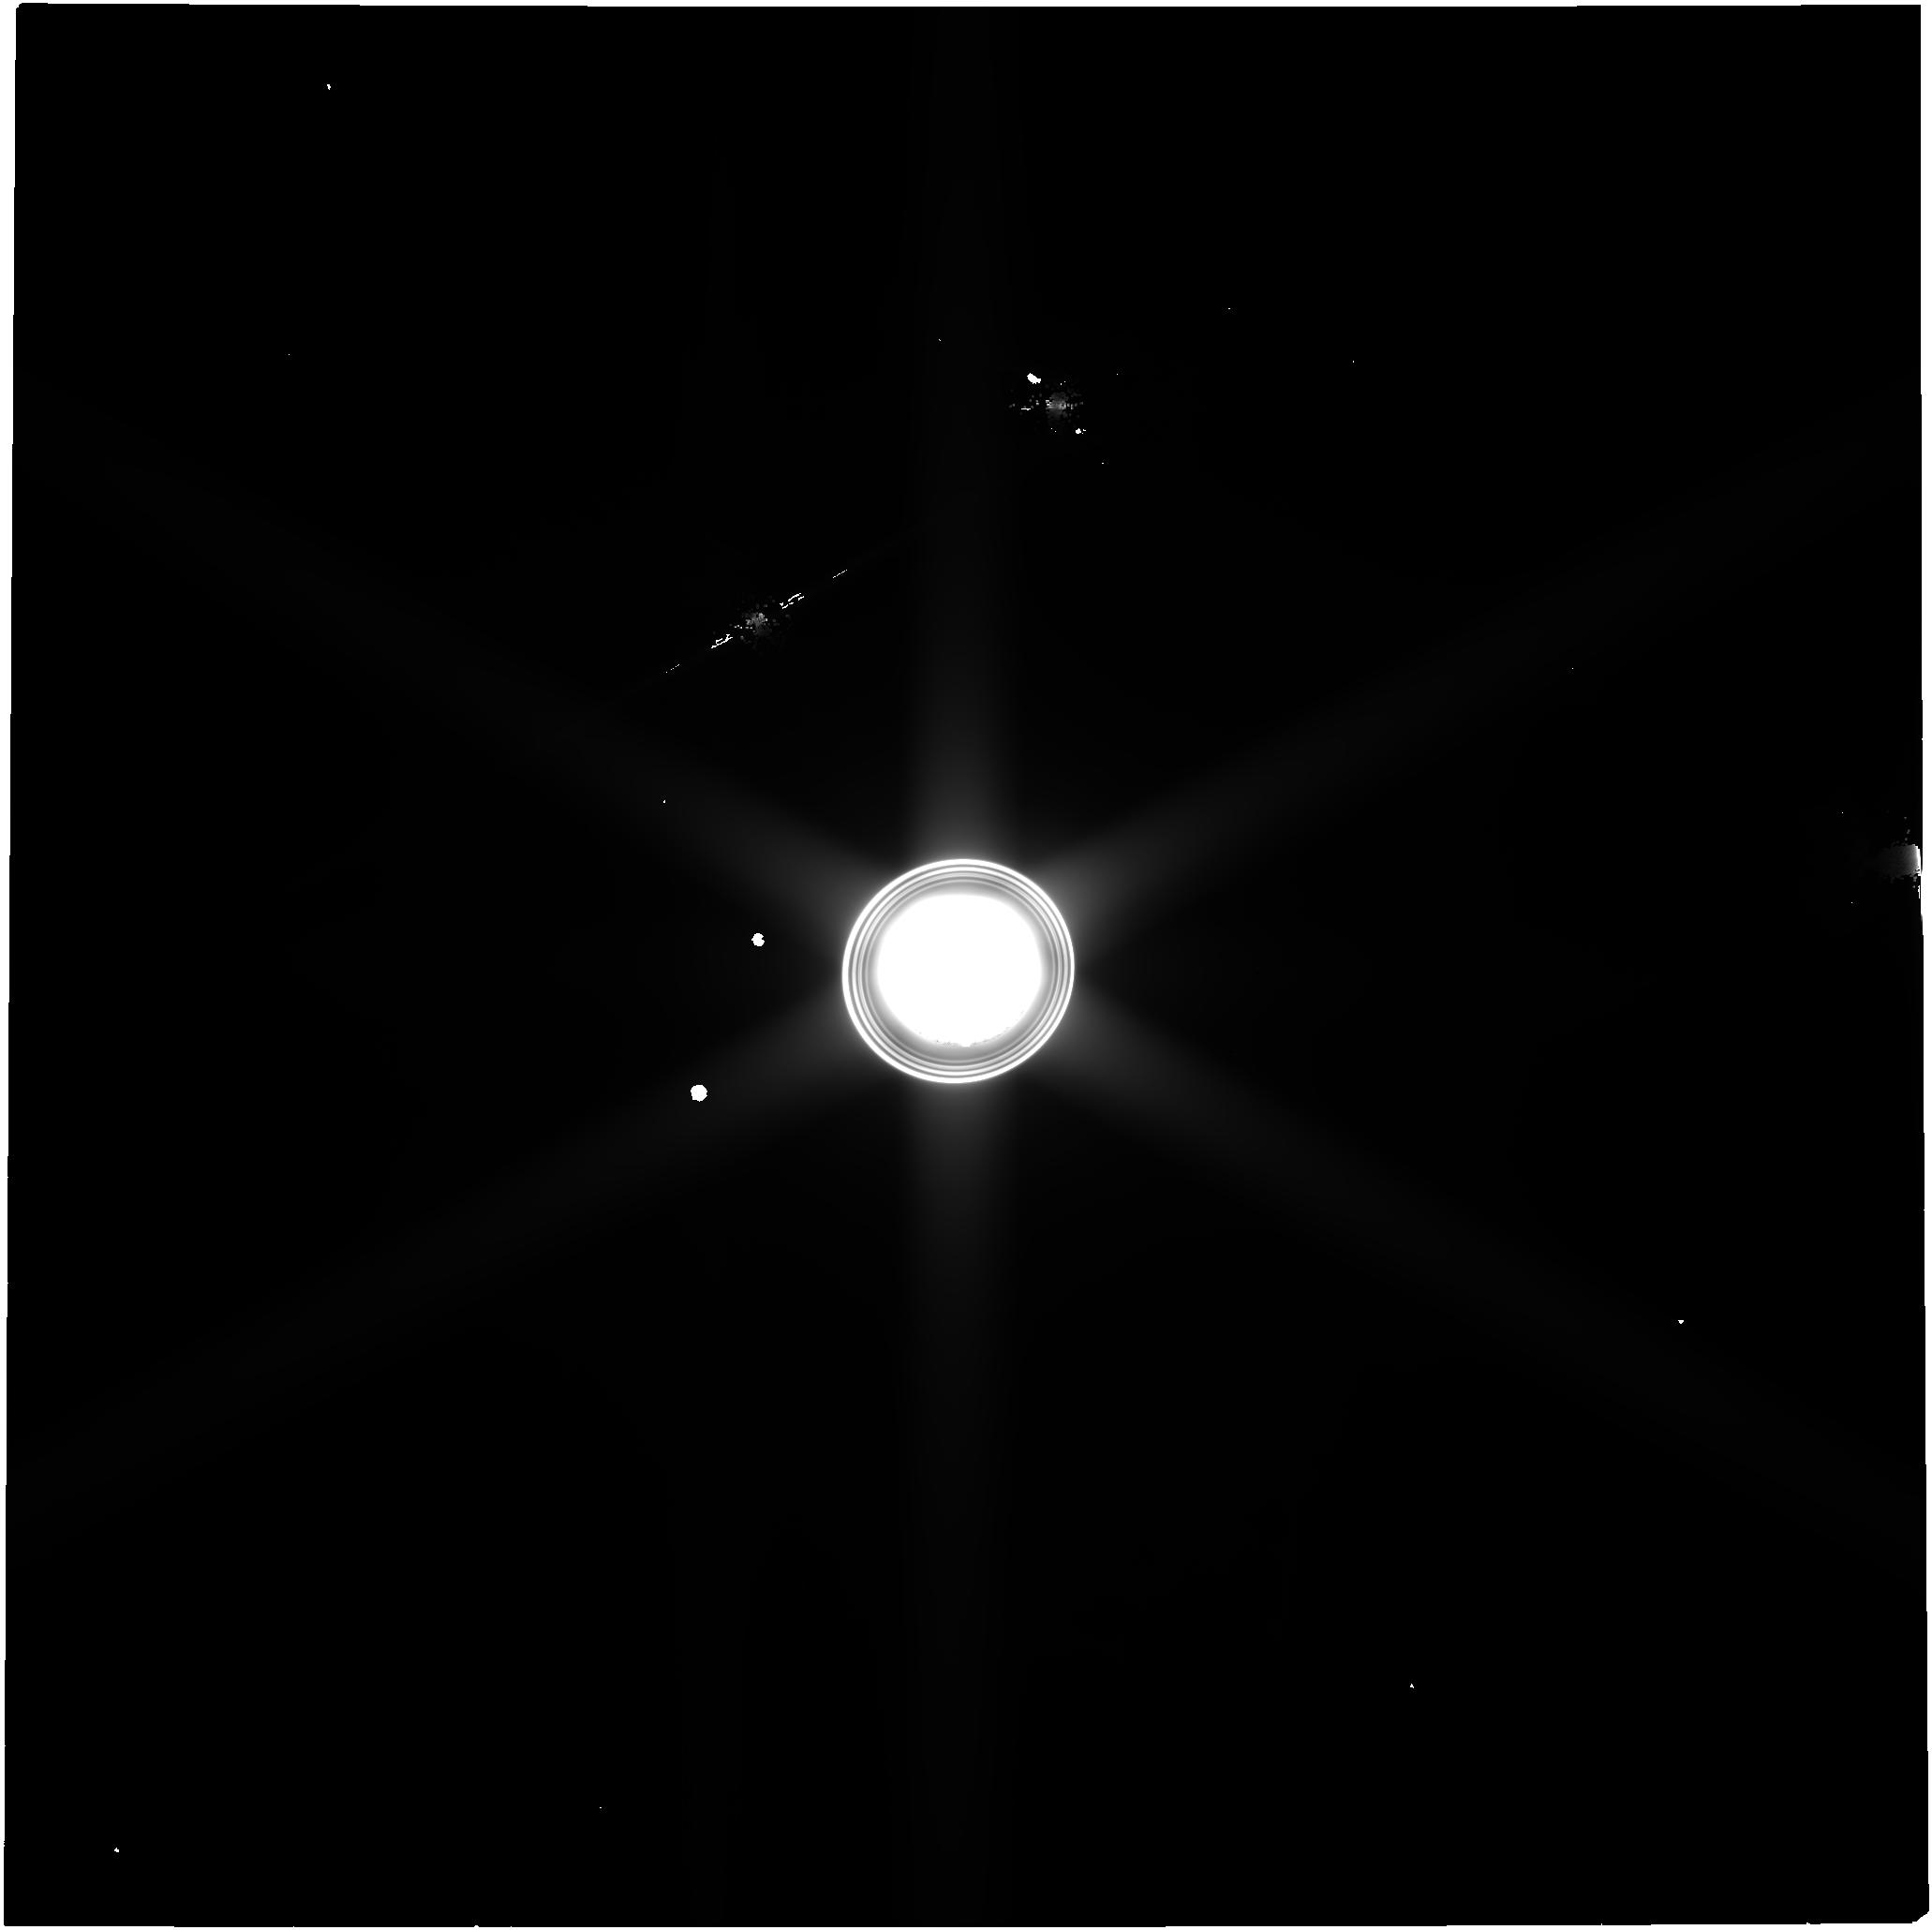
Target: Uranus. Instrument: NIRCAM. Filter: F150W2. Exposure: 3.4 h. Observation ID: jw09482-o001_t001_nircam_clear-f150w2

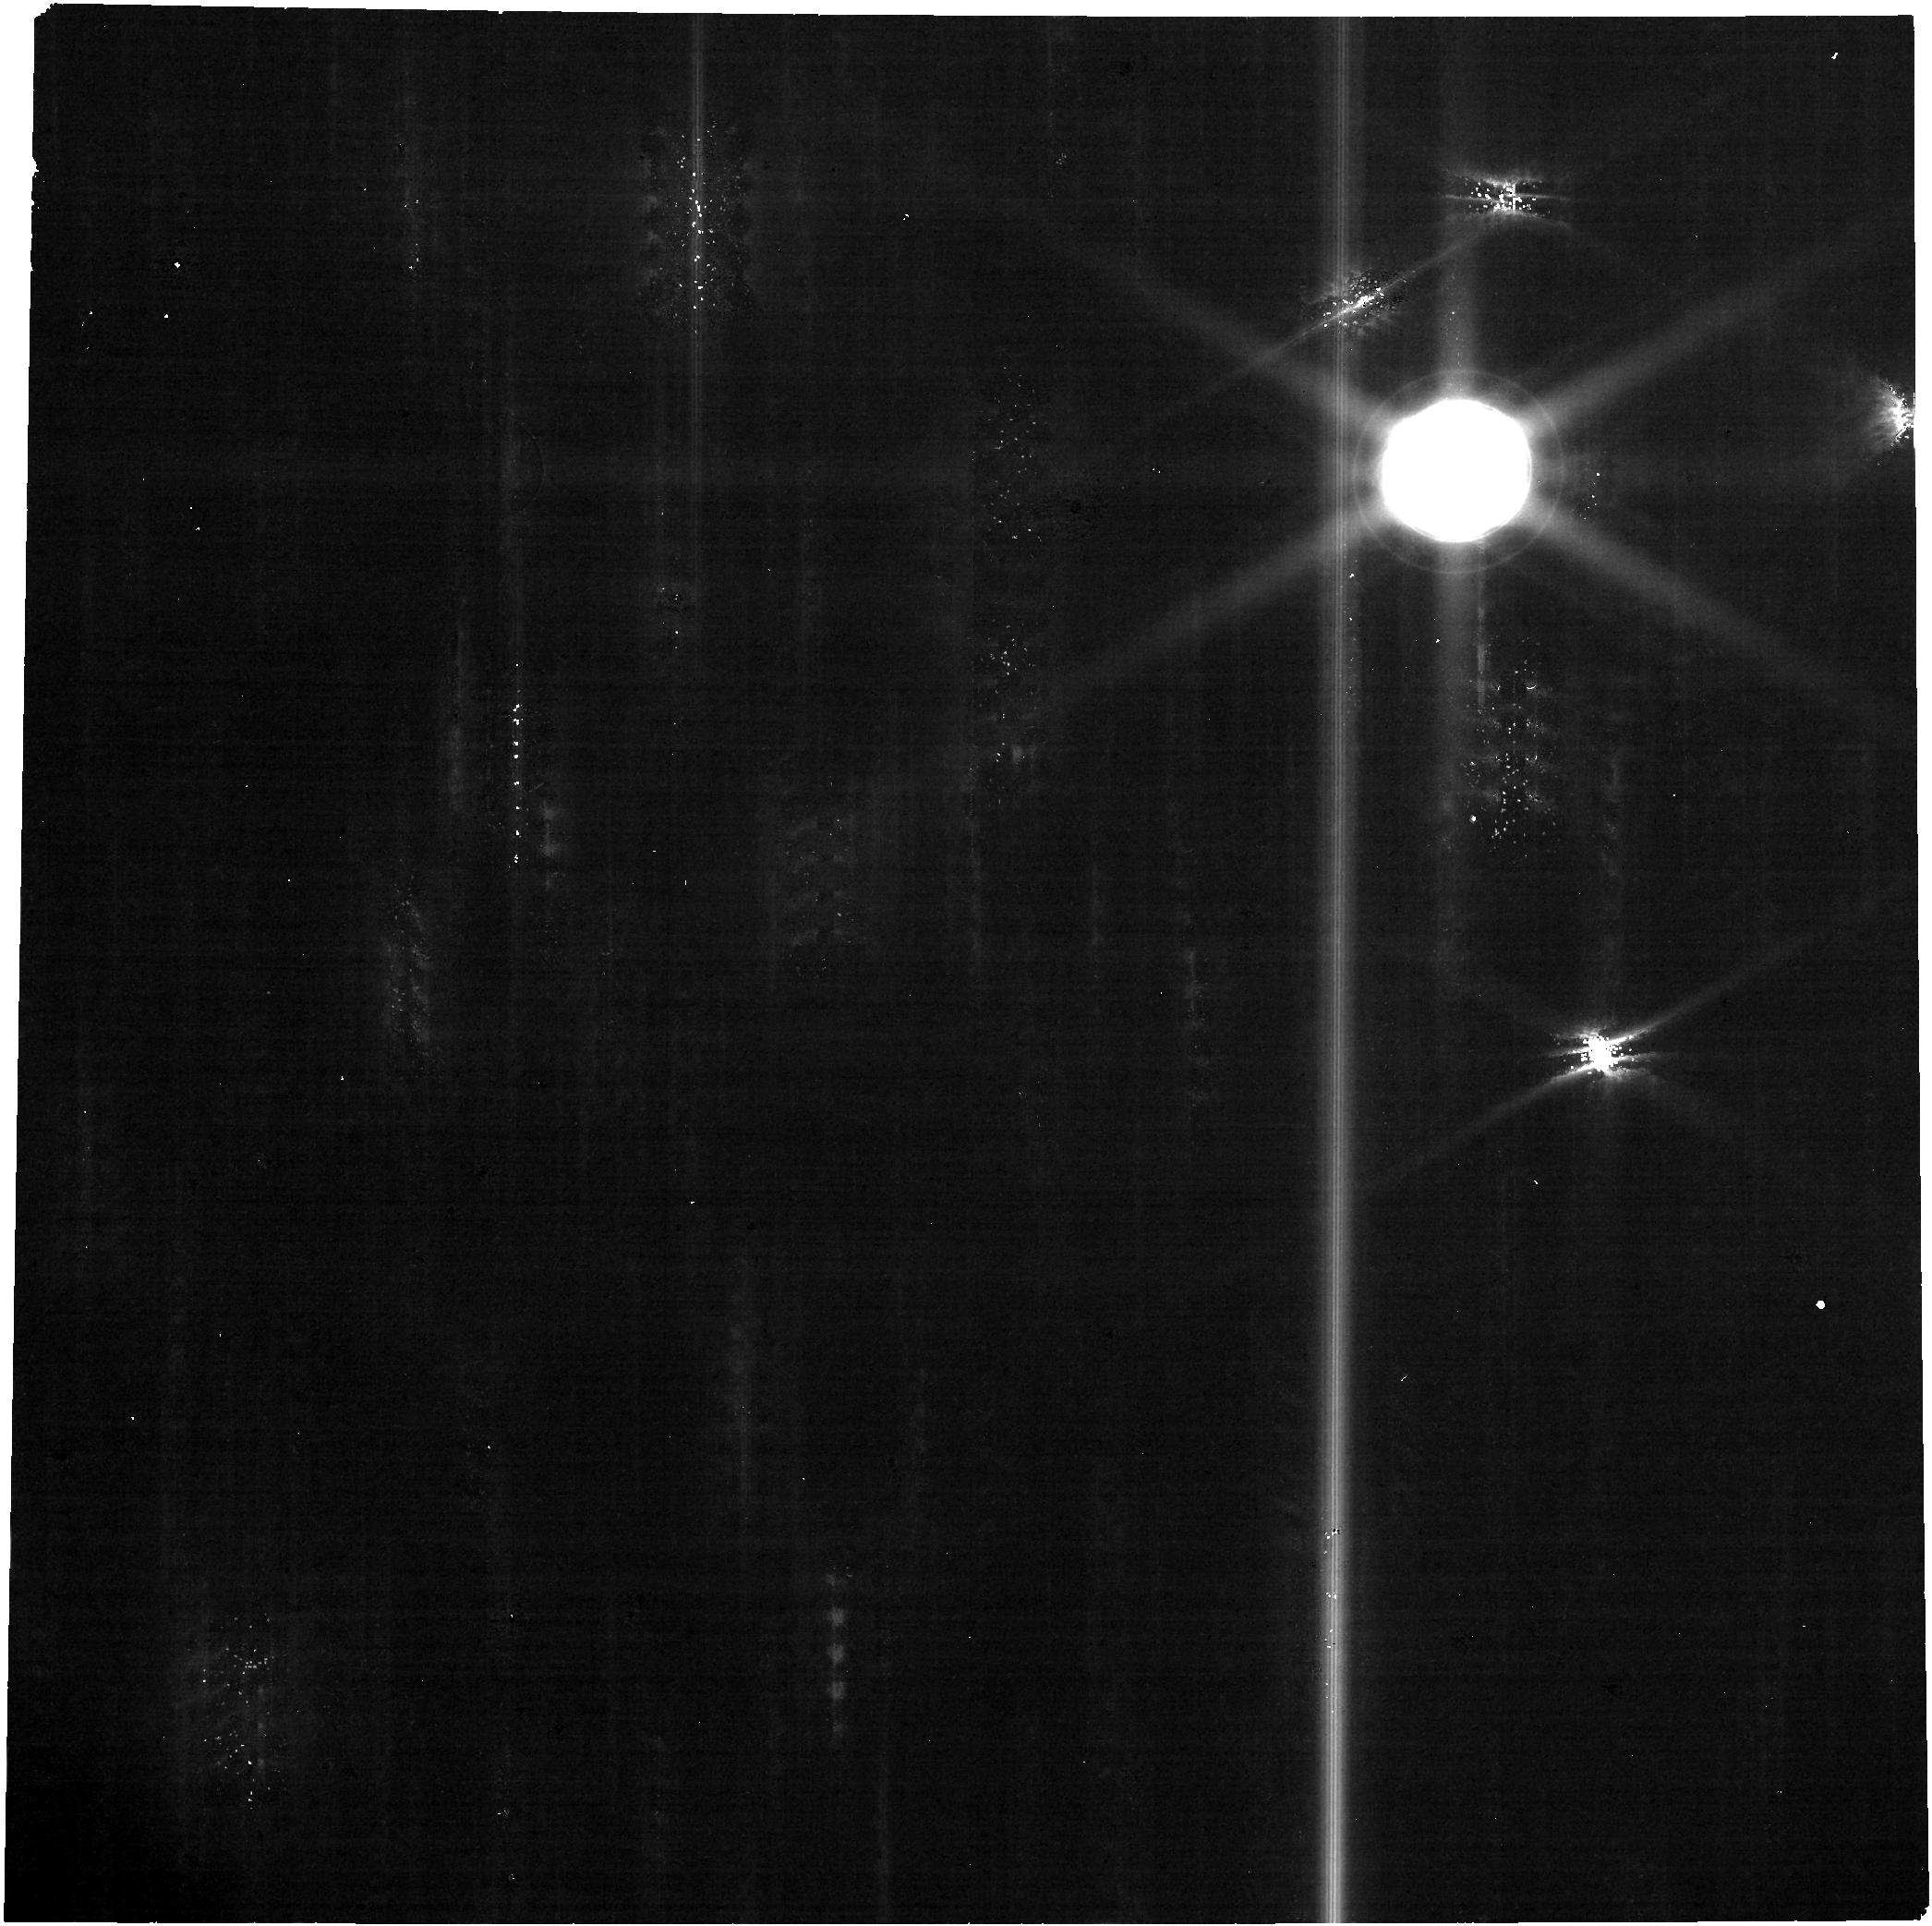
Target: Uranus. Instrument: NIRCAM. Filter: F322W2. Exposure: 3.4 h. Observation ID: jw09482-o001_t001_nircam_clear-f322w2

Time-Critical Follow-Up of Newly Discovered Uranian Moon with JWST/NIRCam (PI: El Moutamid, Maryame)

We request time-critical Director’s Discretionary Time (DDT) on JWST to reobserve S/2025 U 1, a newly discovered inner satellite of Uranus. This object was identified in General Observer Program #6379 on 2025 February 2 UT, from a sequence of ten long-exposure NIRCam images. The satellite orbits between Uranus VII (Ophelia) and Uranus VIII (Bianca), at a projected distance of 56,250 +/- 250 km from Uranus’ center. Its mean motion of 896 +/- 1 degrees/day corresponds to a 9.65-hour orbital period. This discovery raises Uranus' satellite count to 29 and opens a rare, new window into the dynamics of the planet’s poorly understood and densely-packed inner ring-moon system. However, the object’s short orbital period and close proximity to Uranus severely constrain the observational timeline. Without a second-epoch observation within 7–9 months of the discovery, the satellite’s ephemeris uncertainty will grow to the point that confirmation and orbit prediction become much more difficult.